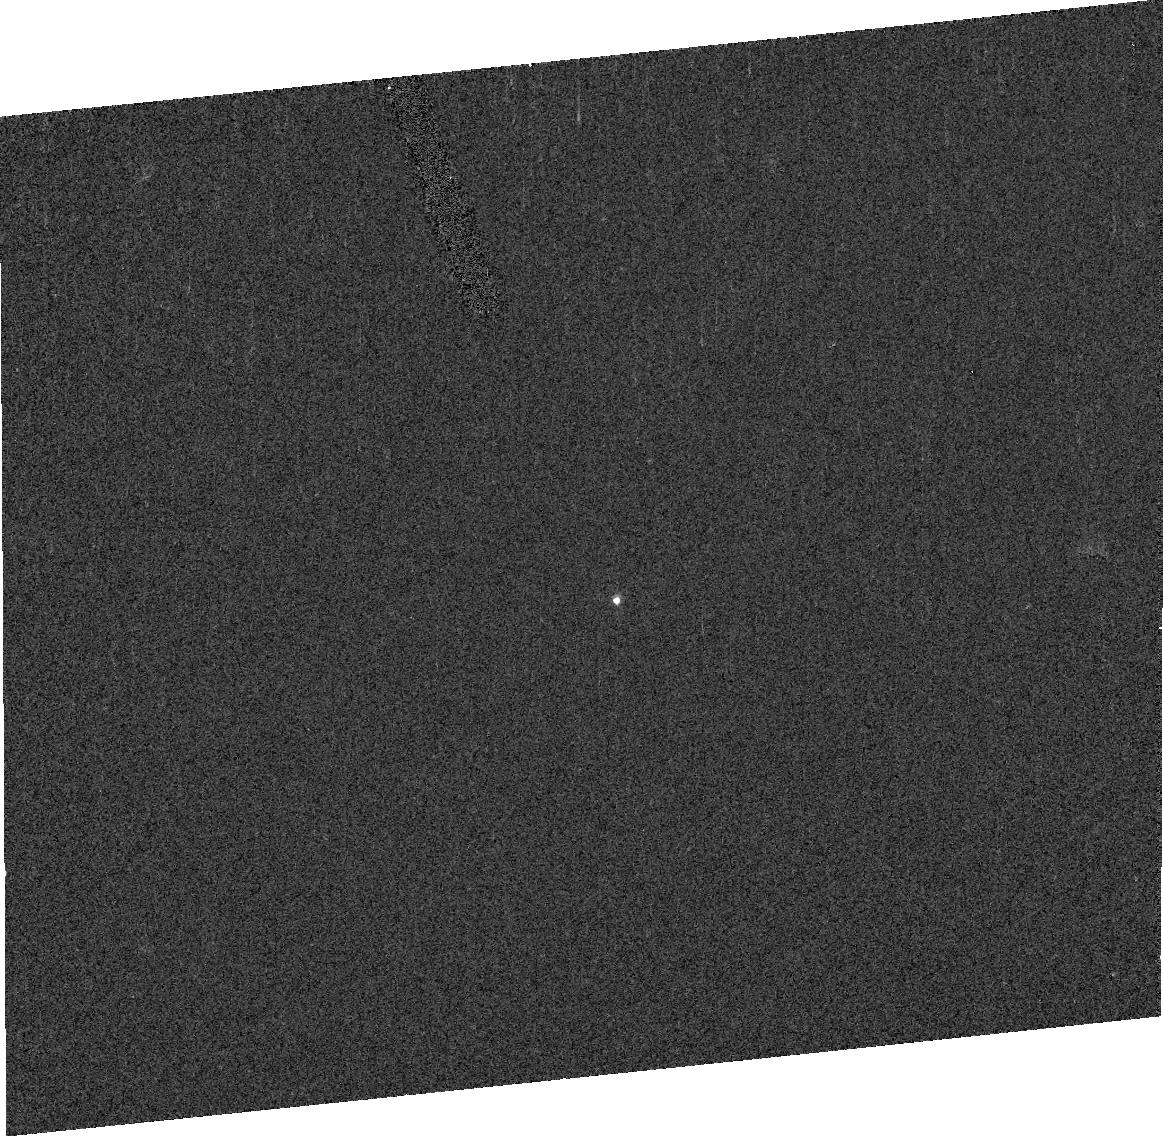
Target: ASTEROID-3494. Instrument: ACS/HRC. Filter: F330W. Exposure: 2 min. Observation ID: j9f307010

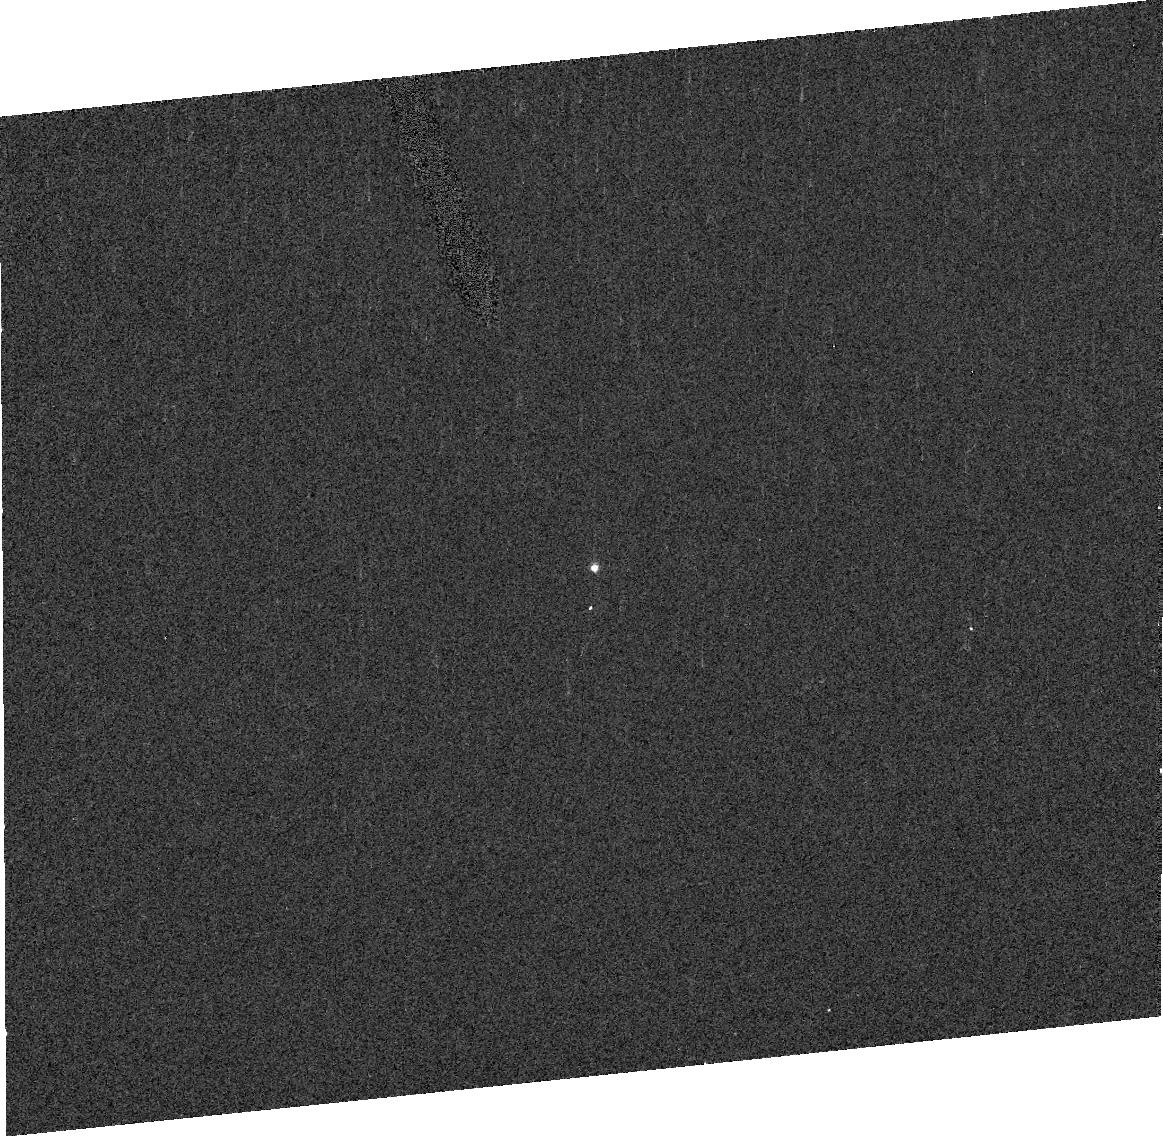
Target: ASTEROID-832-KARIN-2. Instrument: ACS/HRC. Filter: F330W. Exposure: 2 min. Observation ID: j9f302010

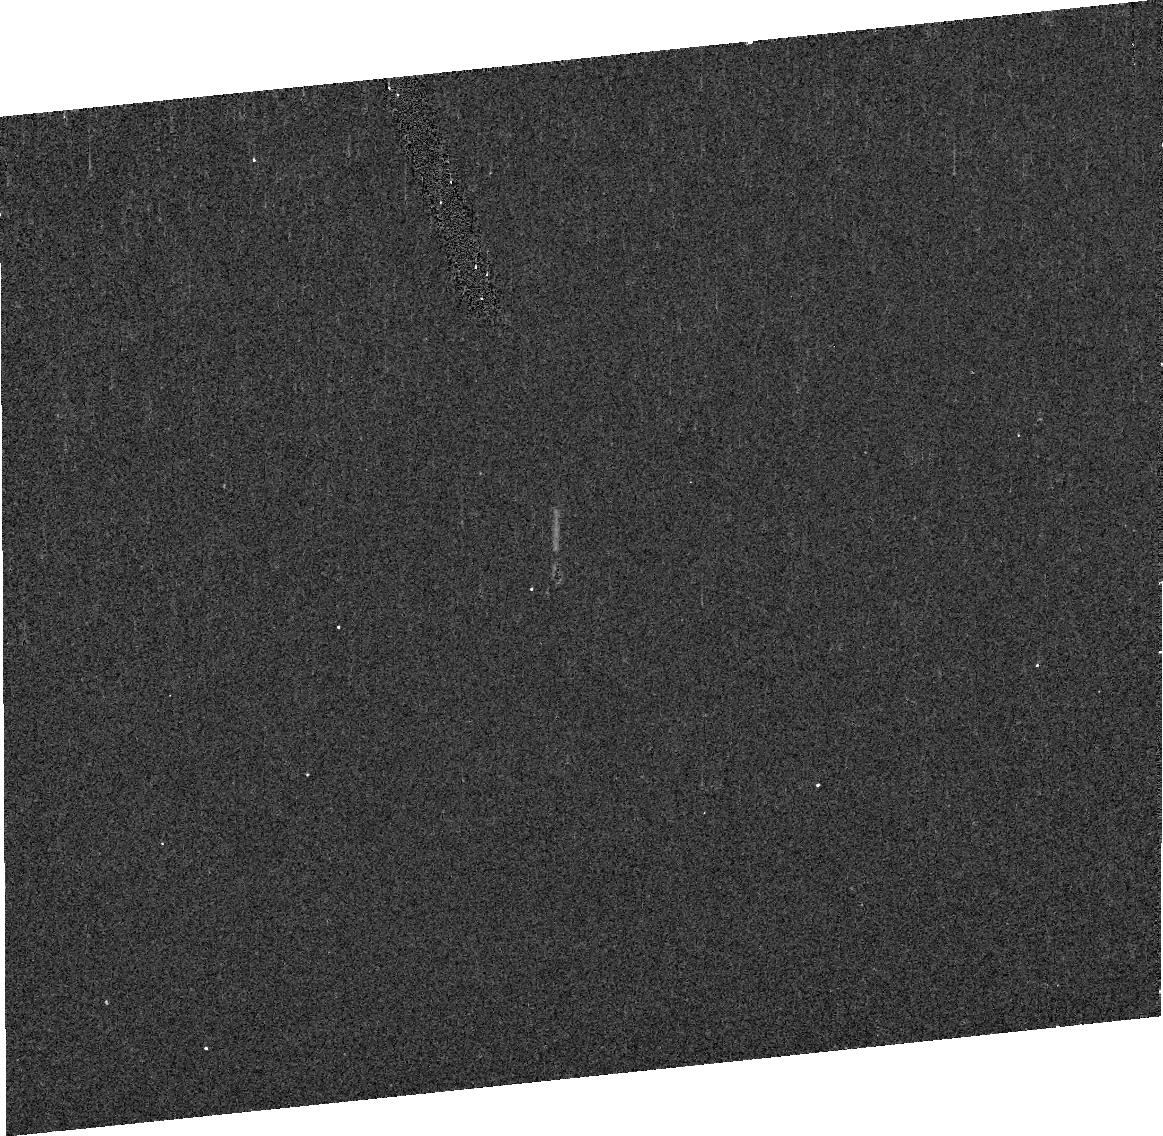
Target: ASTEROID-10783. Instrument: ACS/HRC. Filter: F330W. Exposure: 5 min. Observation ID: j9f305010

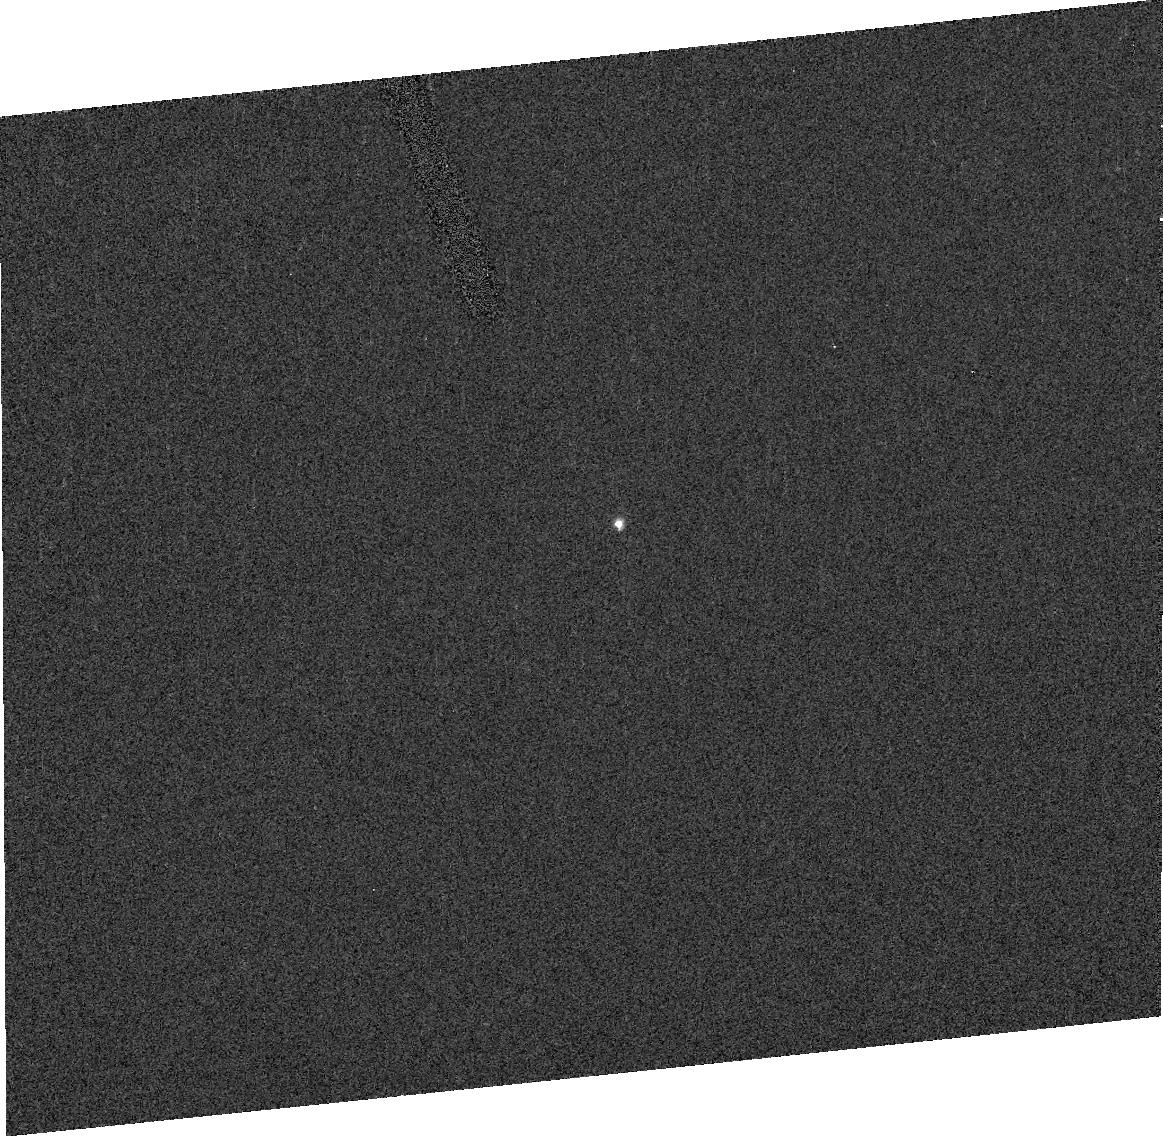
Target: ASTEROID-1906. Instrument: ACS/HRC. Filter: F330W. Exposure: 1 min. Observation ID: j9f306010

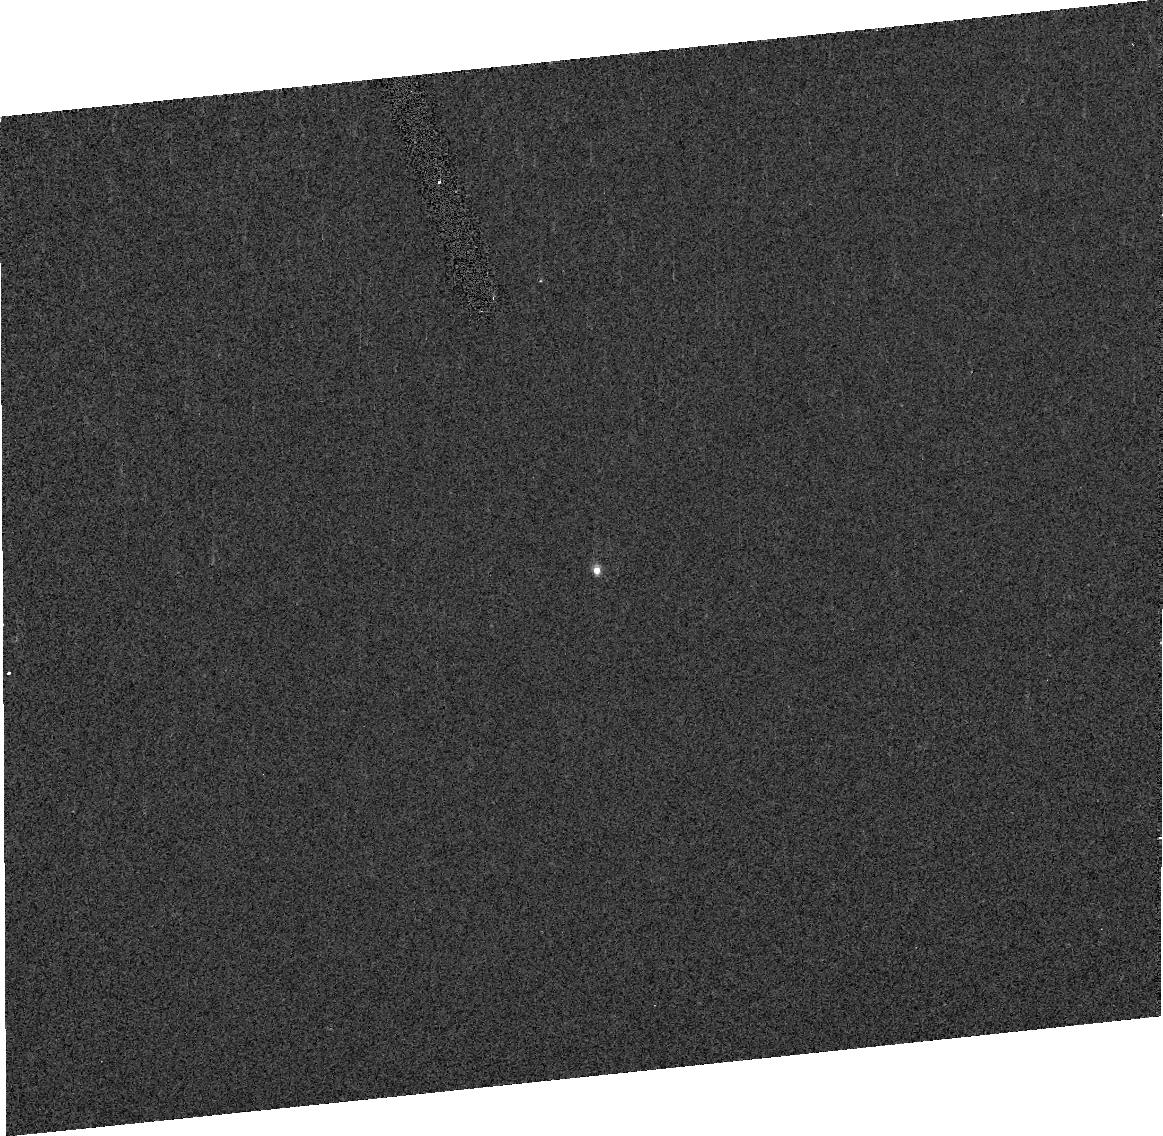
Target: ASTEROID-832-KARIN-1. Instrument: ACS/HRC. Filter: F330W. Exposure: 2 min. Observation ID: j9f301010

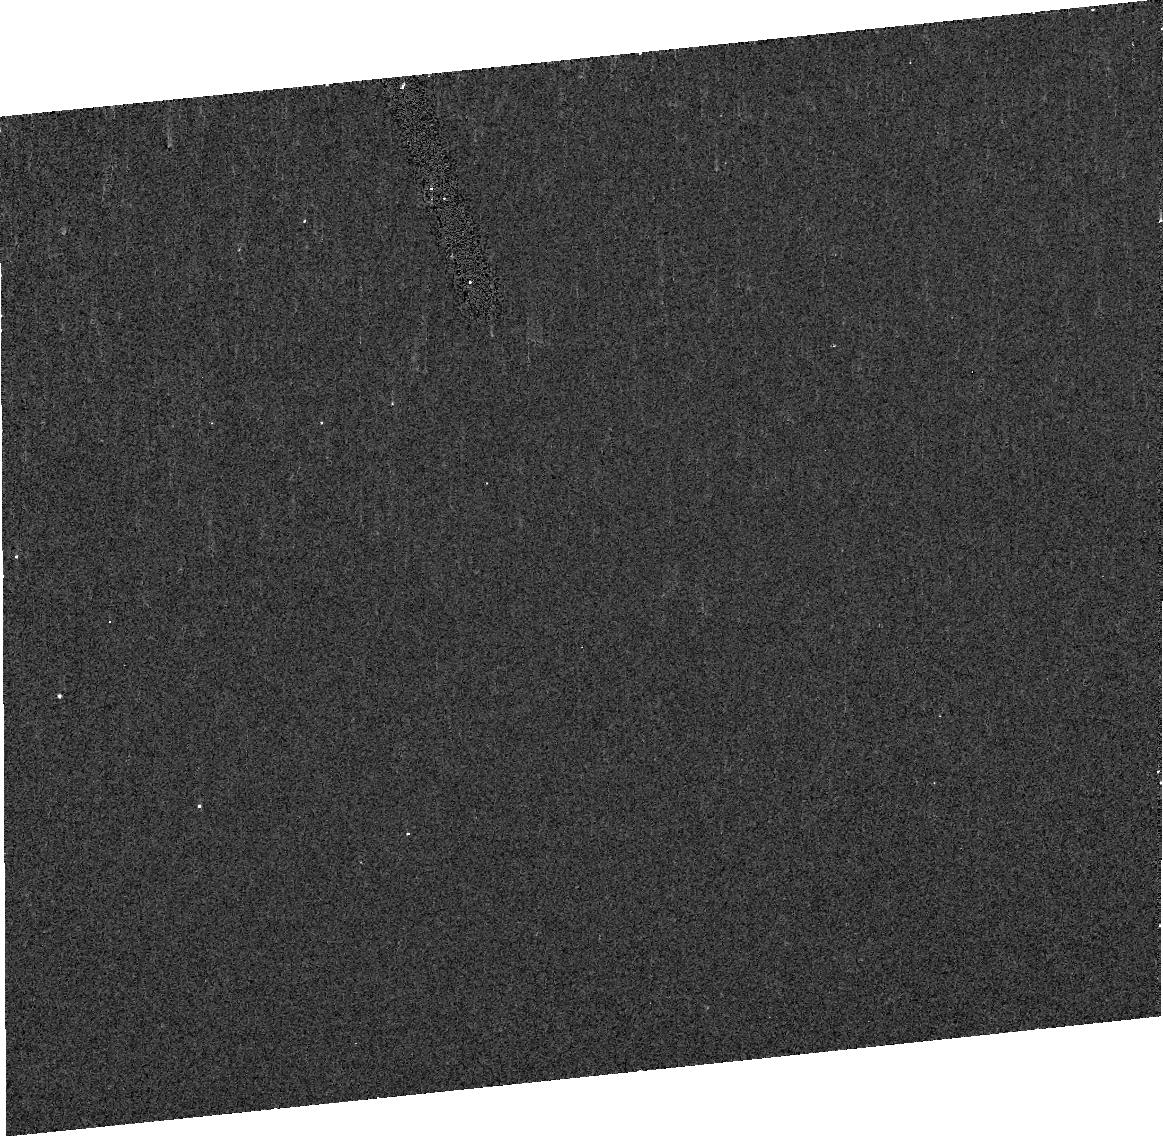
Target: ASTEROID-7719. Instrument: ACS/HRC. Filter: F330W. Exposure: 5 min. Observation ID: j9f304010

Probing Asteroid Families for Evidence of Ultraviolet Space Weathering Effects (PI: Vilas, Faith)

We propose six HST orbits to obtain UV reflectance spectra covering 200-460 nm of two Vesta asteroid family members, asteroid 832 Karin, and two Karin family members. These observations extend work done under a Cycle 13 AR grant, where we analyzed all of the existing IUE and HST S-class asteroids in the MAST database to investigate the effects of space weathering at UV wavelengths. Our hypothesis is that the manifestation of space weathering at UV wavelengths is a spectral bluing, in contrast with a spectral reddening at visible-NIR wavelengths, and that UV wavelengths can be more sensitive to relatively small amounts of weathering than longer wavelengths. The proposed observations will address two objectives: (1) Measure the UV-visible spectra of 832 Karin and two members of the young Karin family (absolute age of 5.8 My), in order to determine whether intermediate space weathering is observable in objects likely pristine when they originated from the interior of Karin's pa rent body. (2) Measure the UV-visible spectra of two members of the Vesta family to compare with our analysis of IUE Vesta spectra. These observations will probe Vesta's interior, and test our hypothesis by contrasting the apparent amount of alteration on the surfaces of Vestoids with excavated material on Vesta.